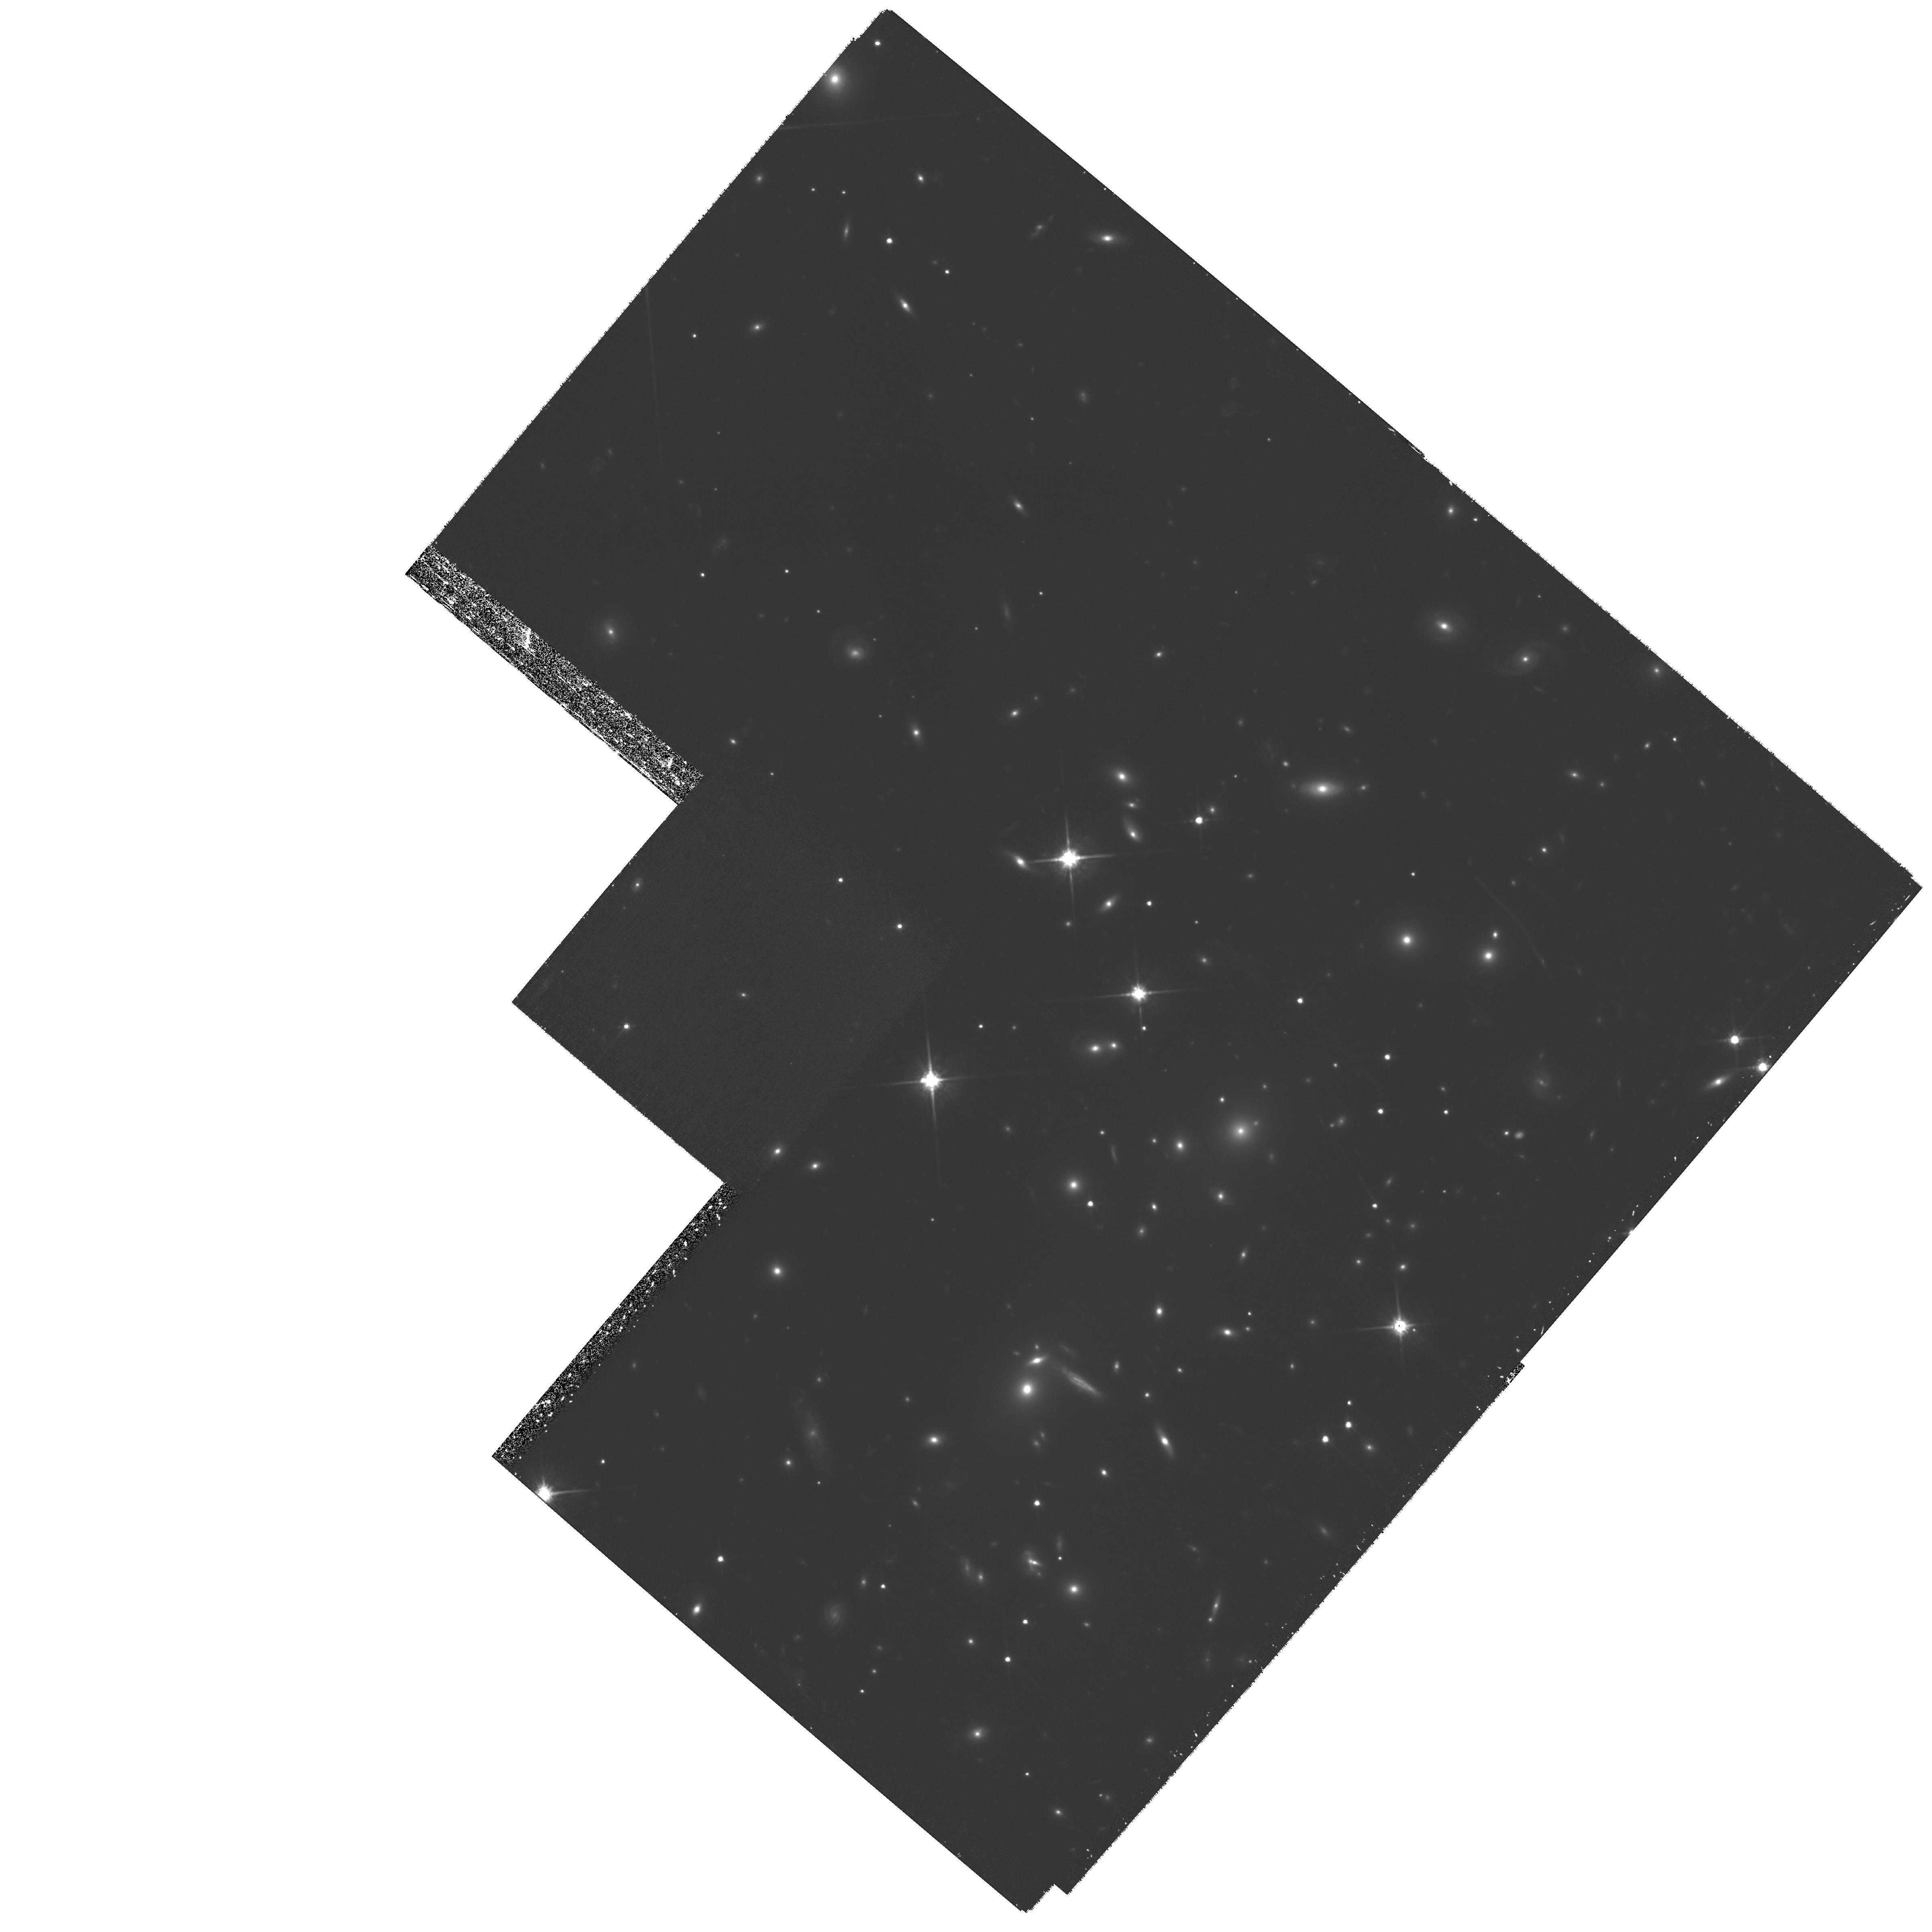
Target: 1ES-0657-55.8
Instrument: WFPC2/PC
Filter: F814W
Exposure: 3.1 h
Observation ID: hst_11099_02_wfpc2_pc_f814w_ua0m02

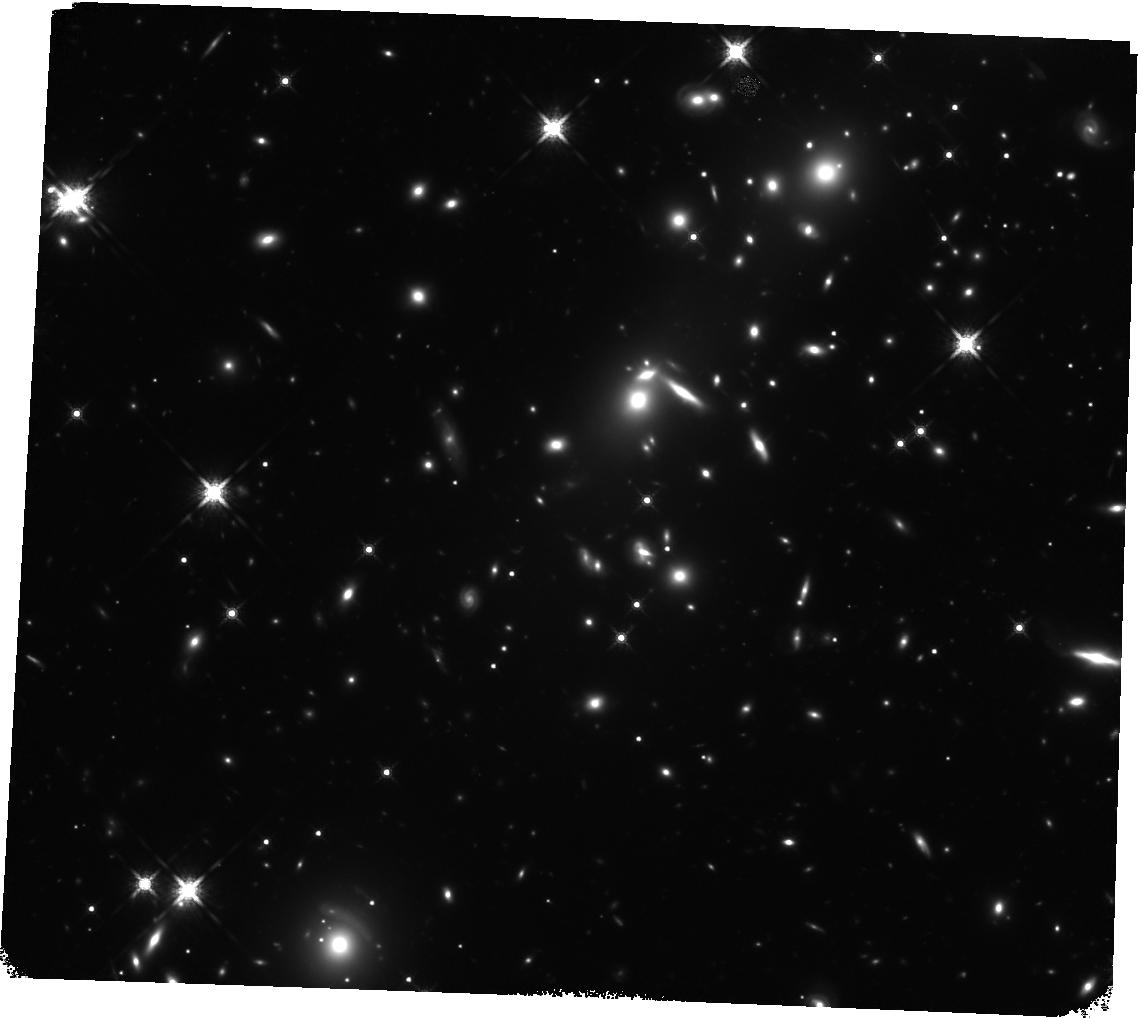
Target: 1ES-0657-55.8-SE-WFC3
Instrument: WFC3/IR
Filter: F160W
Exposure: 2 h
Observation ID: hst_11099_04_wfc3_ir_f160w_ia0m04

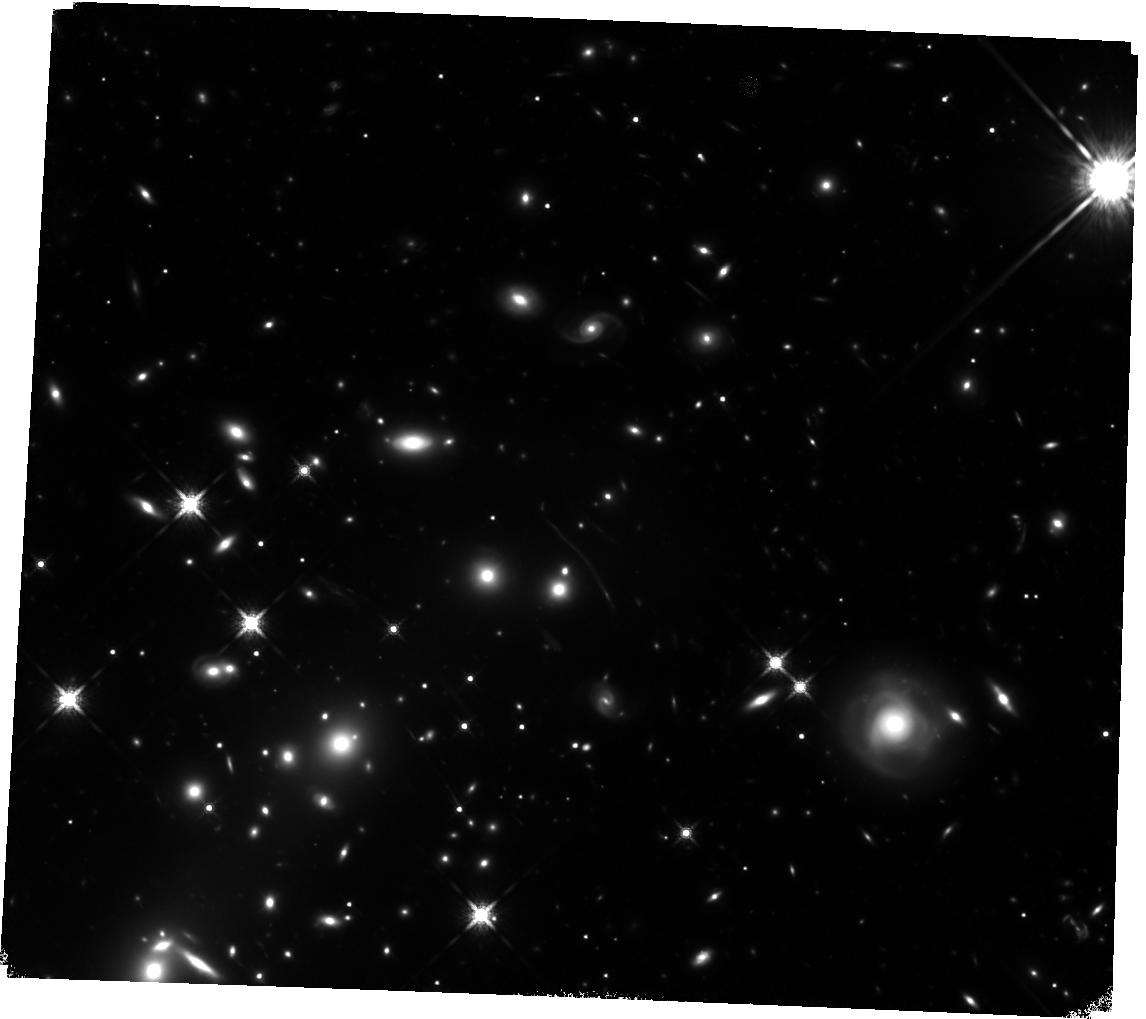
Target: 1ES-0657-55.8-NW-WFC3
Instrument: WFC3/IR
Filter: F160W
Exposure: 2 h
Observation ID: hst_11099_05_wfc3_ir_f160w_ia0m05

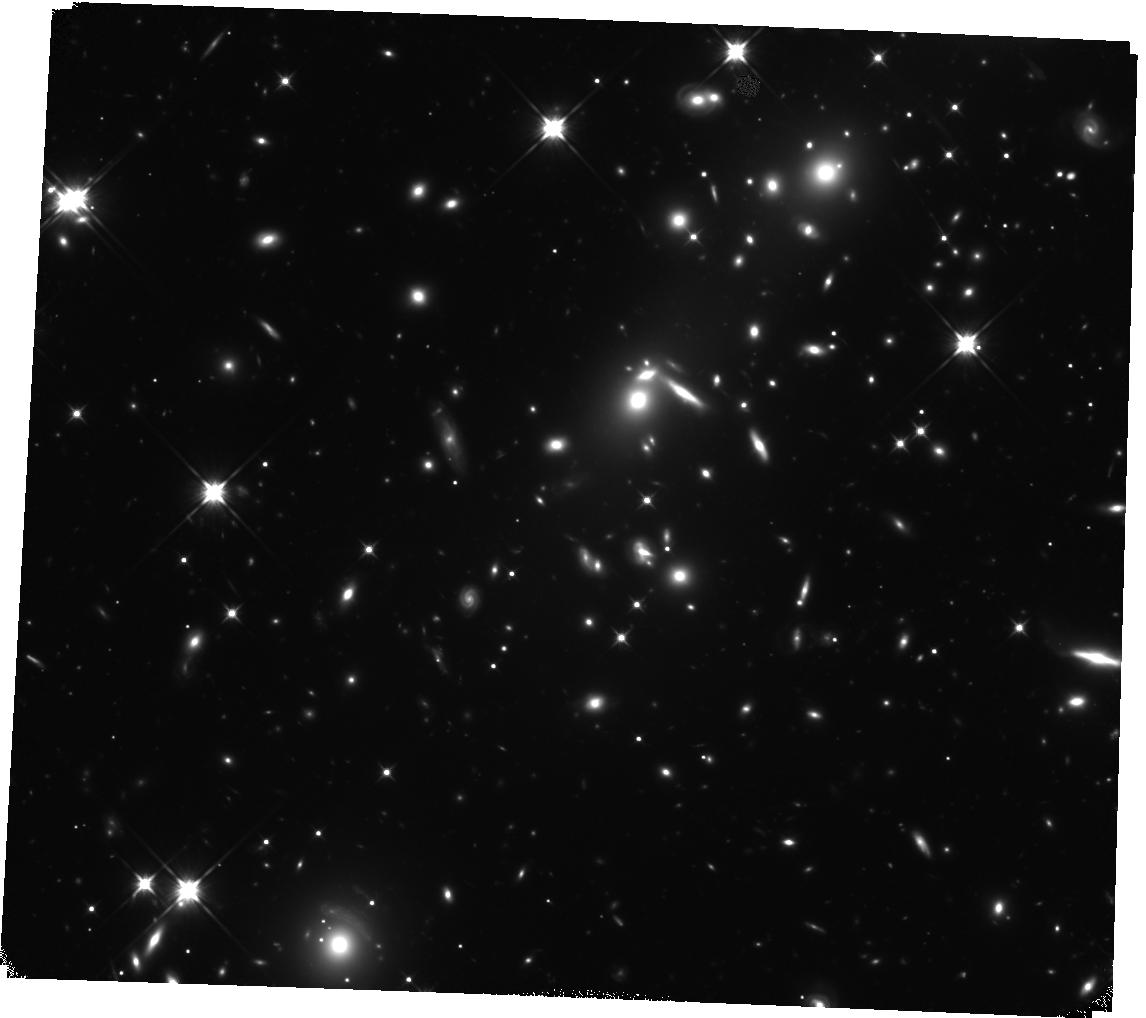
Target: 1ES-0657-55.8-SE-WFC3
Instrument: WFC3/IR
Filter: F110W
Exposure: 1.8 h
Observation ID: hst_11099_04_wfc3_ir_f110w_ia0m04

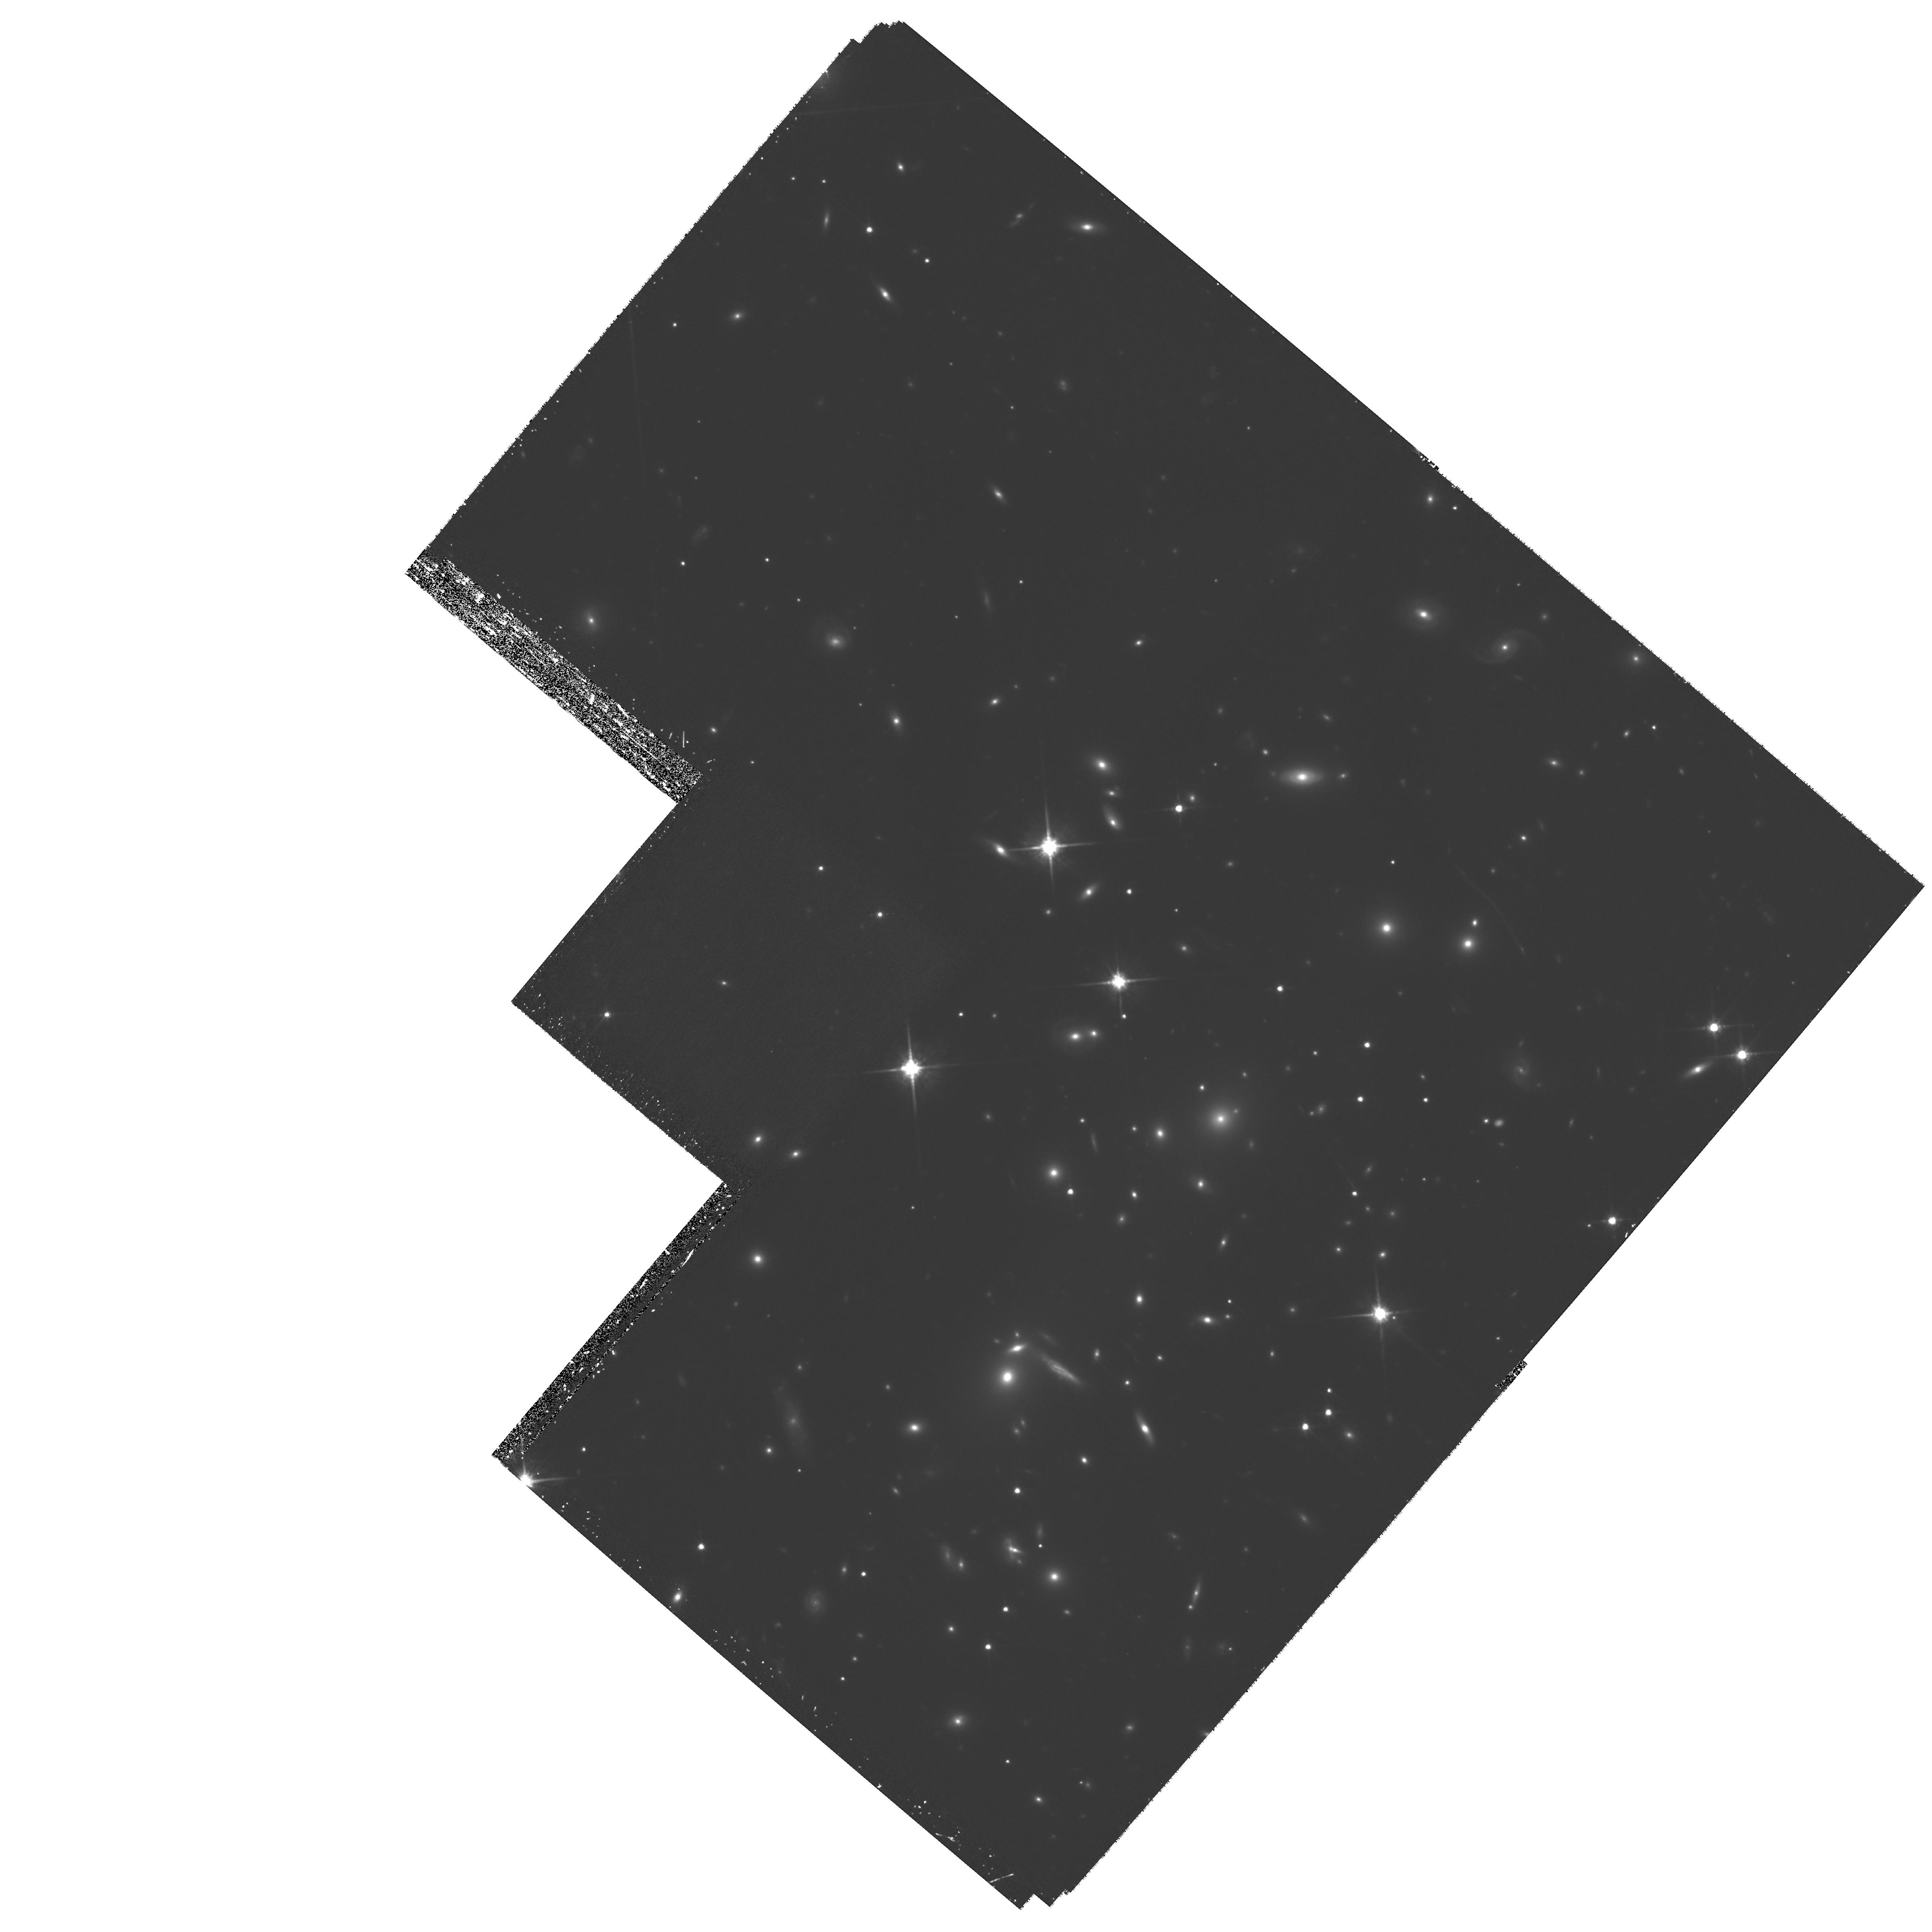
Target: 1ES-0657-55.8
Instrument: WFPC2/PC
Filter: F814W
Exposure: 3.1 h
Observation ID: hst_11099_01_wfpc2_pc_f814w_ua0m01

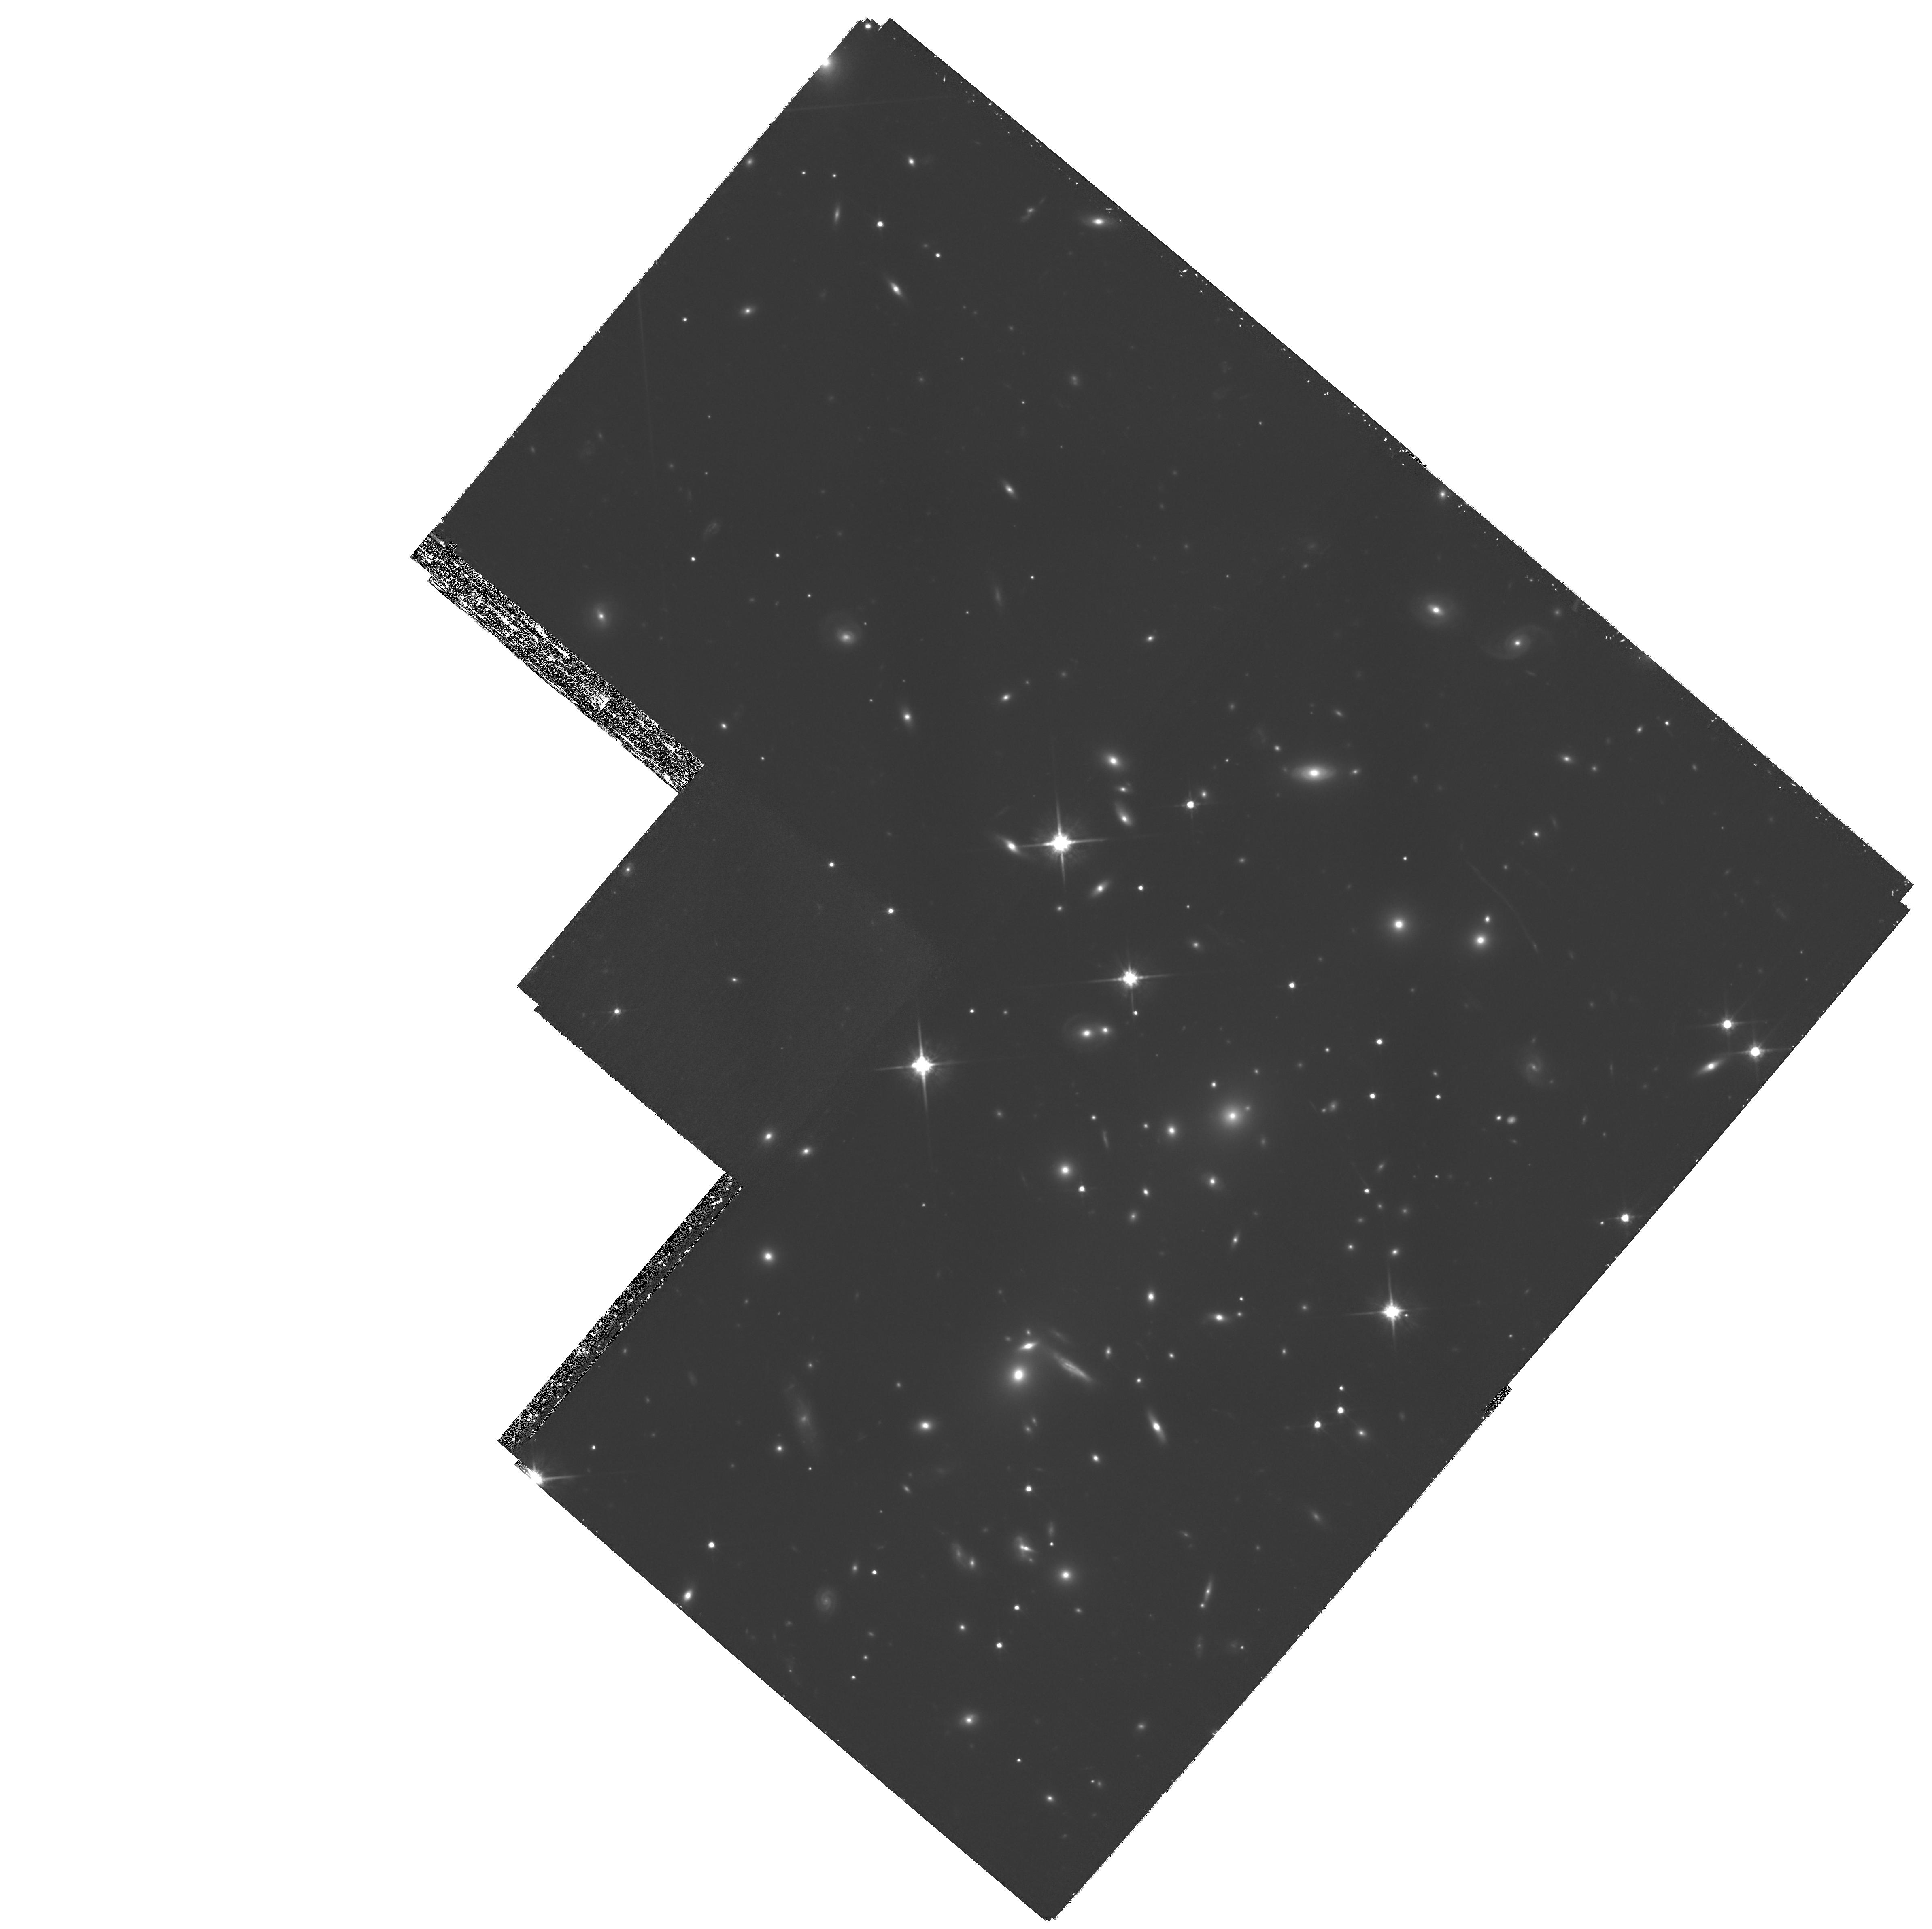
Target: 1ES-0657-55.8
Instrument: WFPC2/PC
Filter: F814W
Exposure: 3.1 h
Observation ID: hst_11099_03_wfpc2_pc_f814w_ua0m03

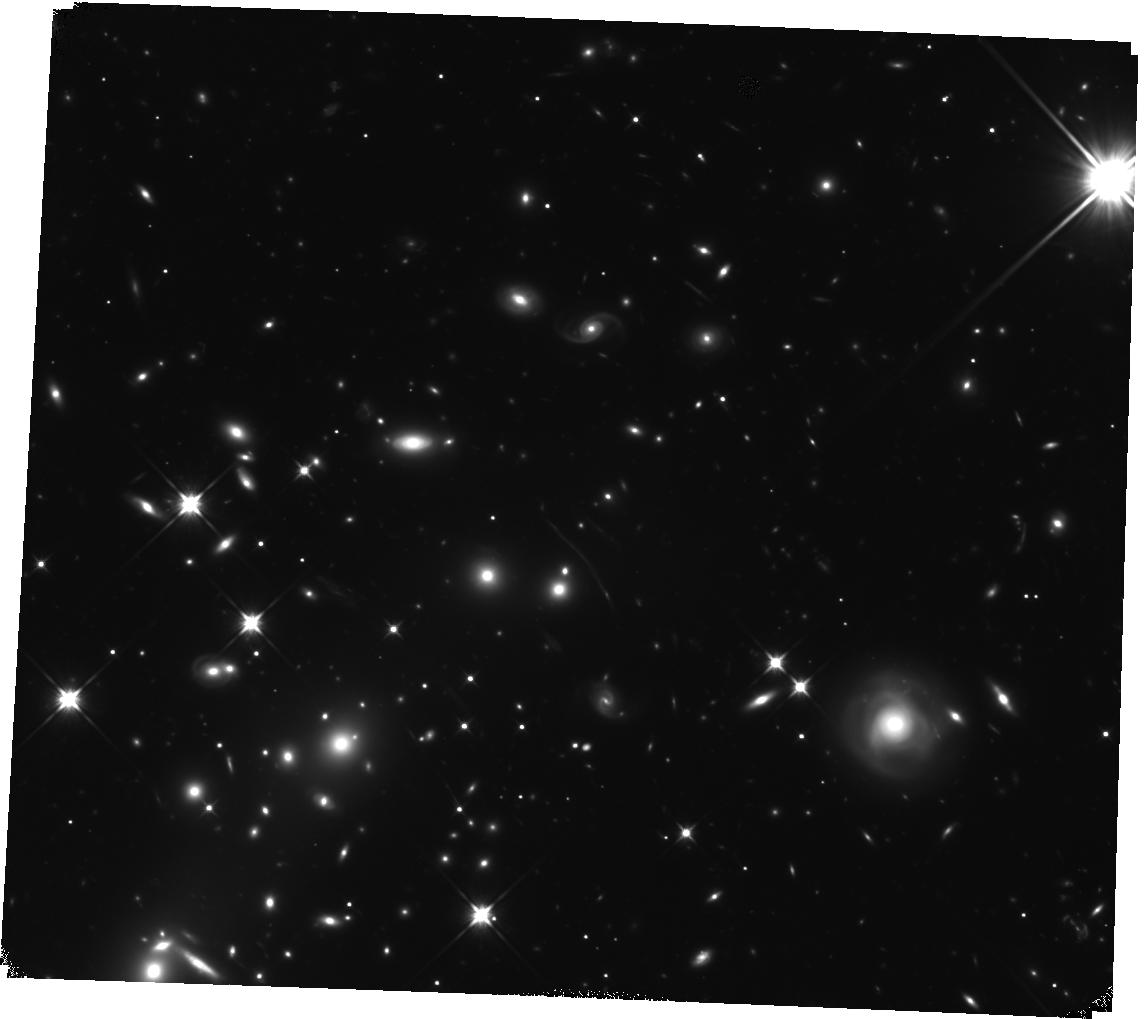
Target: 1ES-0657-55.8-NW-WFC3
Instrument: WFC3/IR
Filter: F110W
Exposure: 1.8 h
Observation ID: hst_11099_05_wfc3_ir_f110w_ia0m05

A silver bullet for the sources of reionization (PI: Bradac, Marusa)

Recent discoveries of z>6 galaxies have given us the first glimpse of the Universe shortly after the era of reionization. The questions arose whether these first galaxies can be made responsible for the reionization process, and how long did it last. Neither observations nor theory provide a clean answer. In particular observations give results that are barely mutually consistent and need to be further tested. Observing high redshift (z>7) sources is in general difficult, mostly due to the high luminosity distance to these objects, and partly due to the lower expected stellar masses compared to objects at moderate redshifts. We propose to use one of the most massive, merging cluster 1E0657-56 (z=0.295) as a cosmic telescopes to efficiently probe the high-redshift universe. The gravitational potential well of this cluster provides several magnitudes of magnification, enabling study of intrinsically lower luminosity galaxies.As we discuss in the proposal, due to its highly elongated mass distribution and ideal redshift the bullet cluster is a prime candidate for this study. We propose deep WFC3 (awarded as NICMOS) and WFPC2 observations; with much reduced observing time compared to e.g. NICMOS UDF we expect an order of magnitude more (~5 candidates) z>7 objects. They will also likely be multiply imaged, and since the geometry of images depends upon the redshift, we will be able to confirm their nature, thereby not requiring (often prohibitive at these magnitudes) spectroscopic follow-up. This will enable us to count high-redshift sources and constrain their luminosity function; a task made possible with the help of gravitational lensing even in the pre-JWST era.